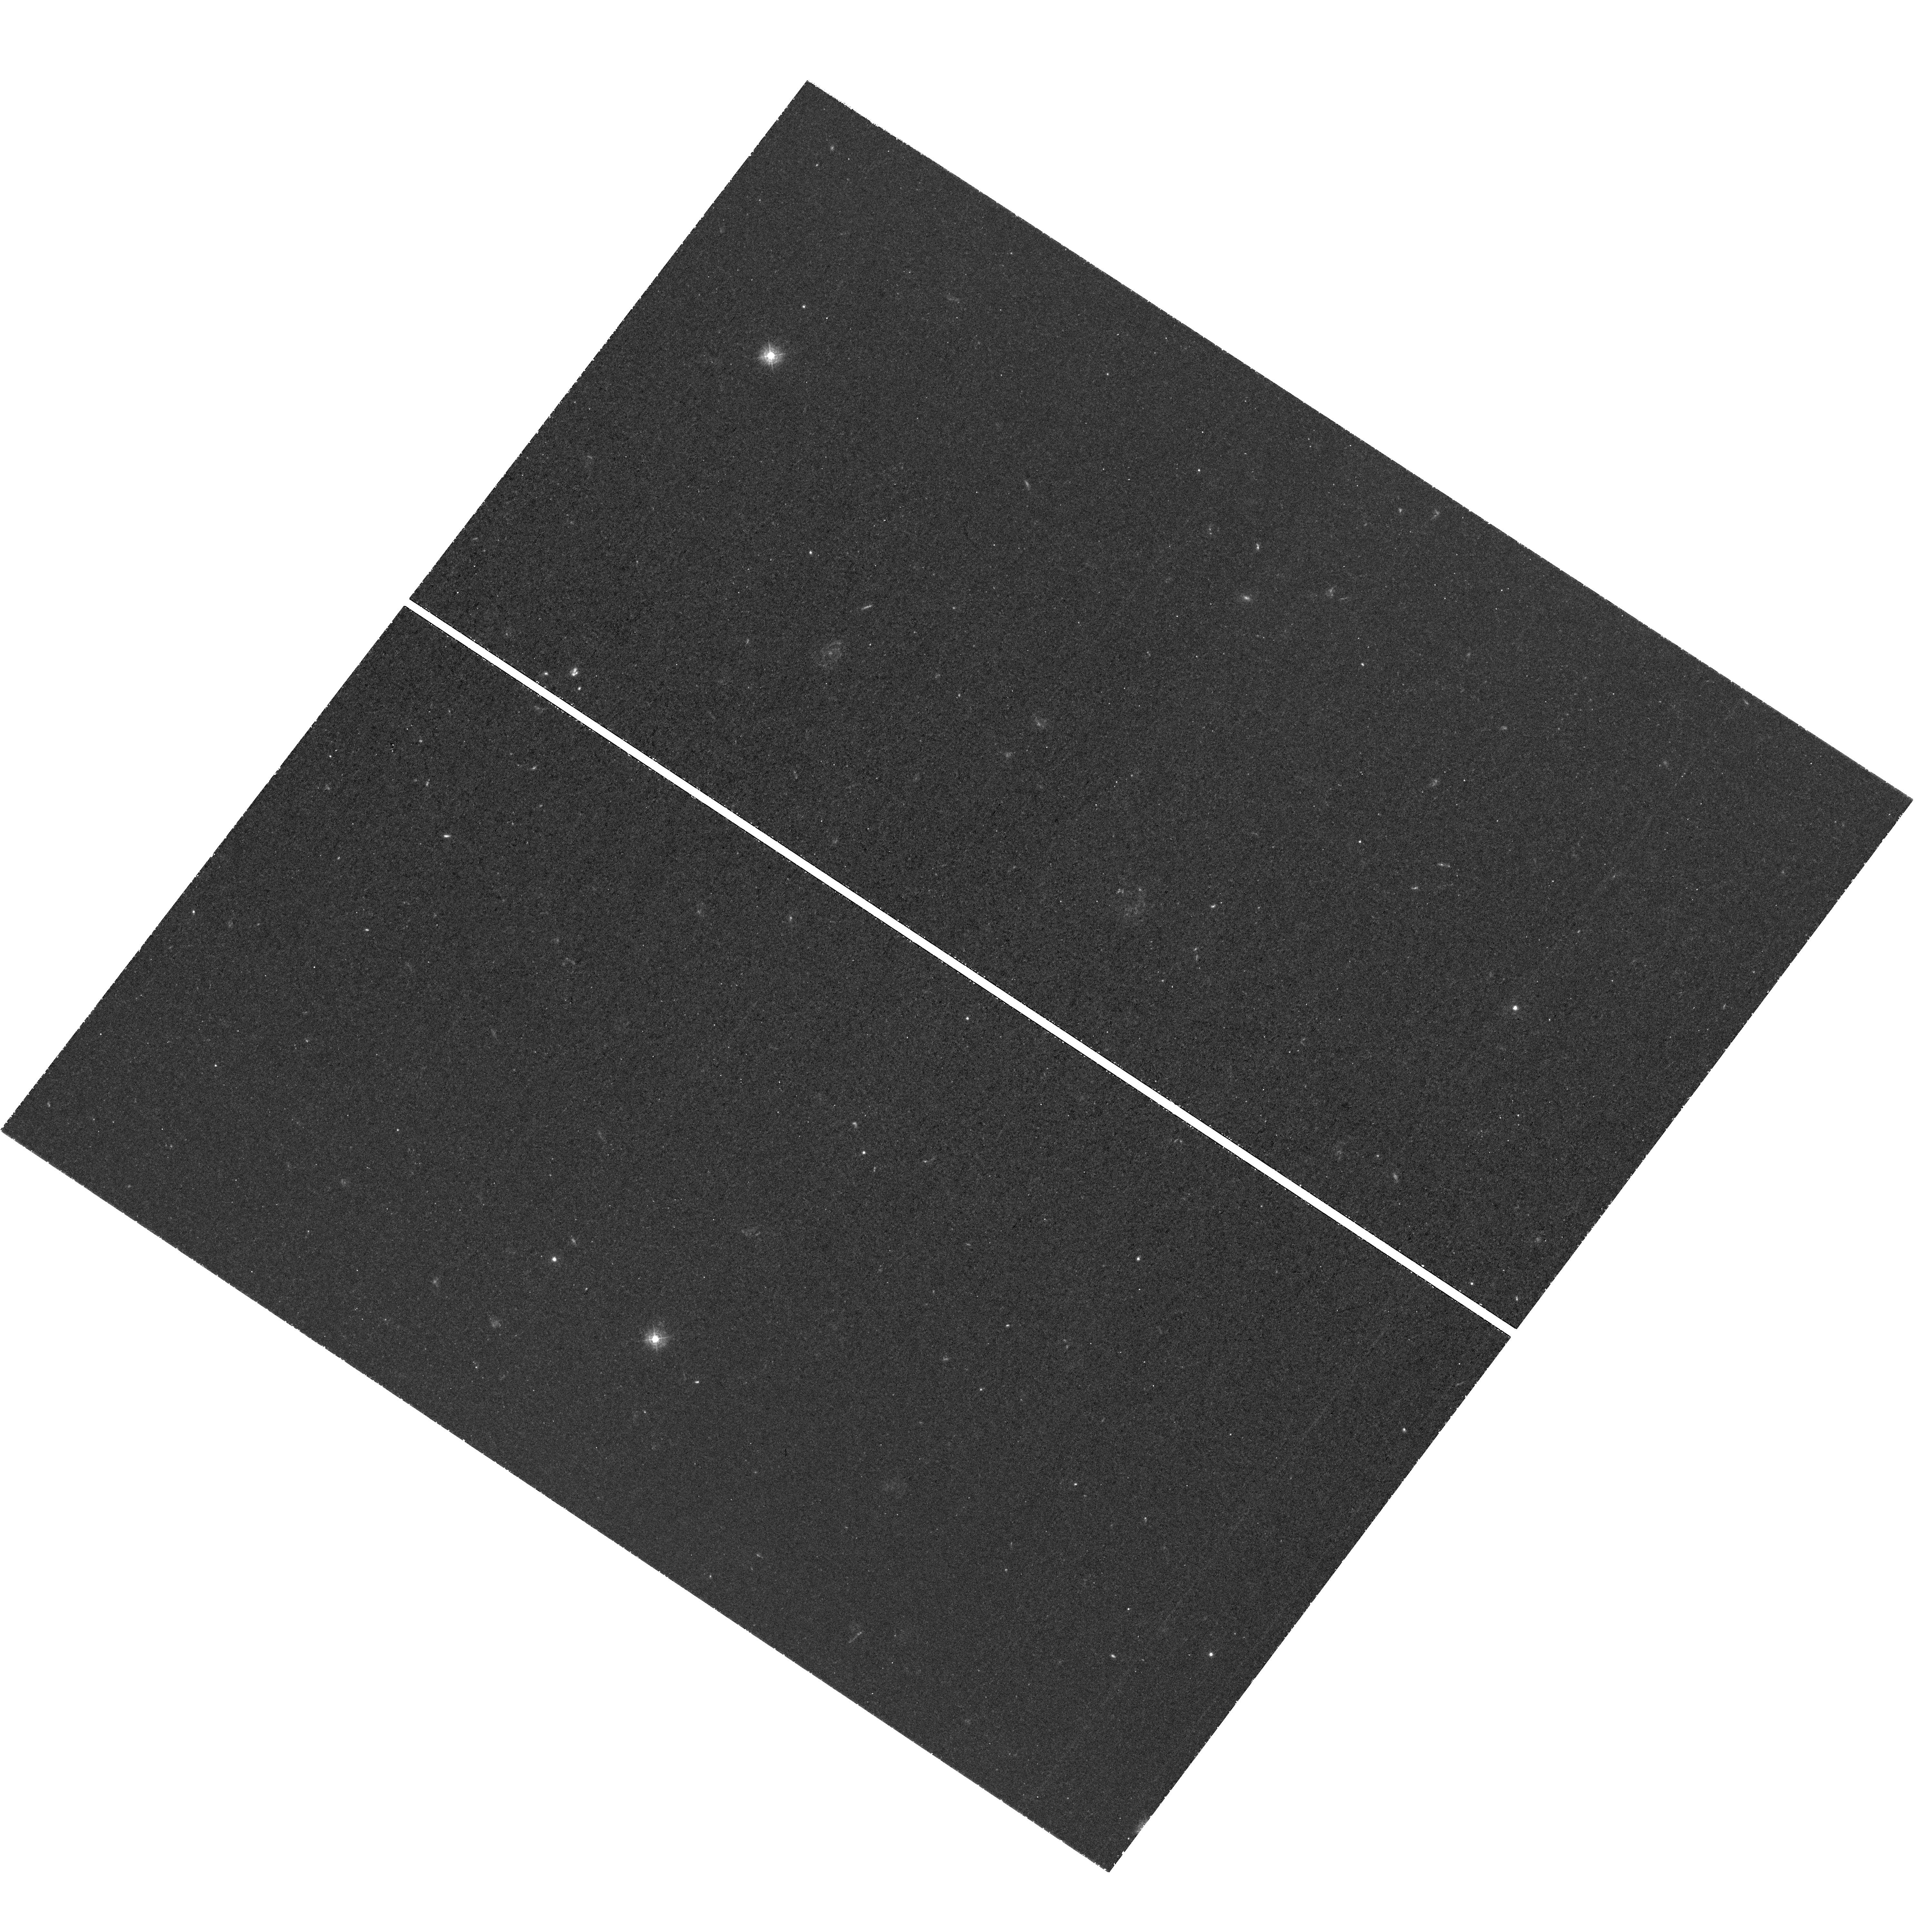
Target: SSA22.2.UVIS. Instrument: WFC3/UVIS. Filter: F336W. Exposure: 3.3 h. Observation ID: hst_14747_09_wfc3_uvis_f336w_id6y09

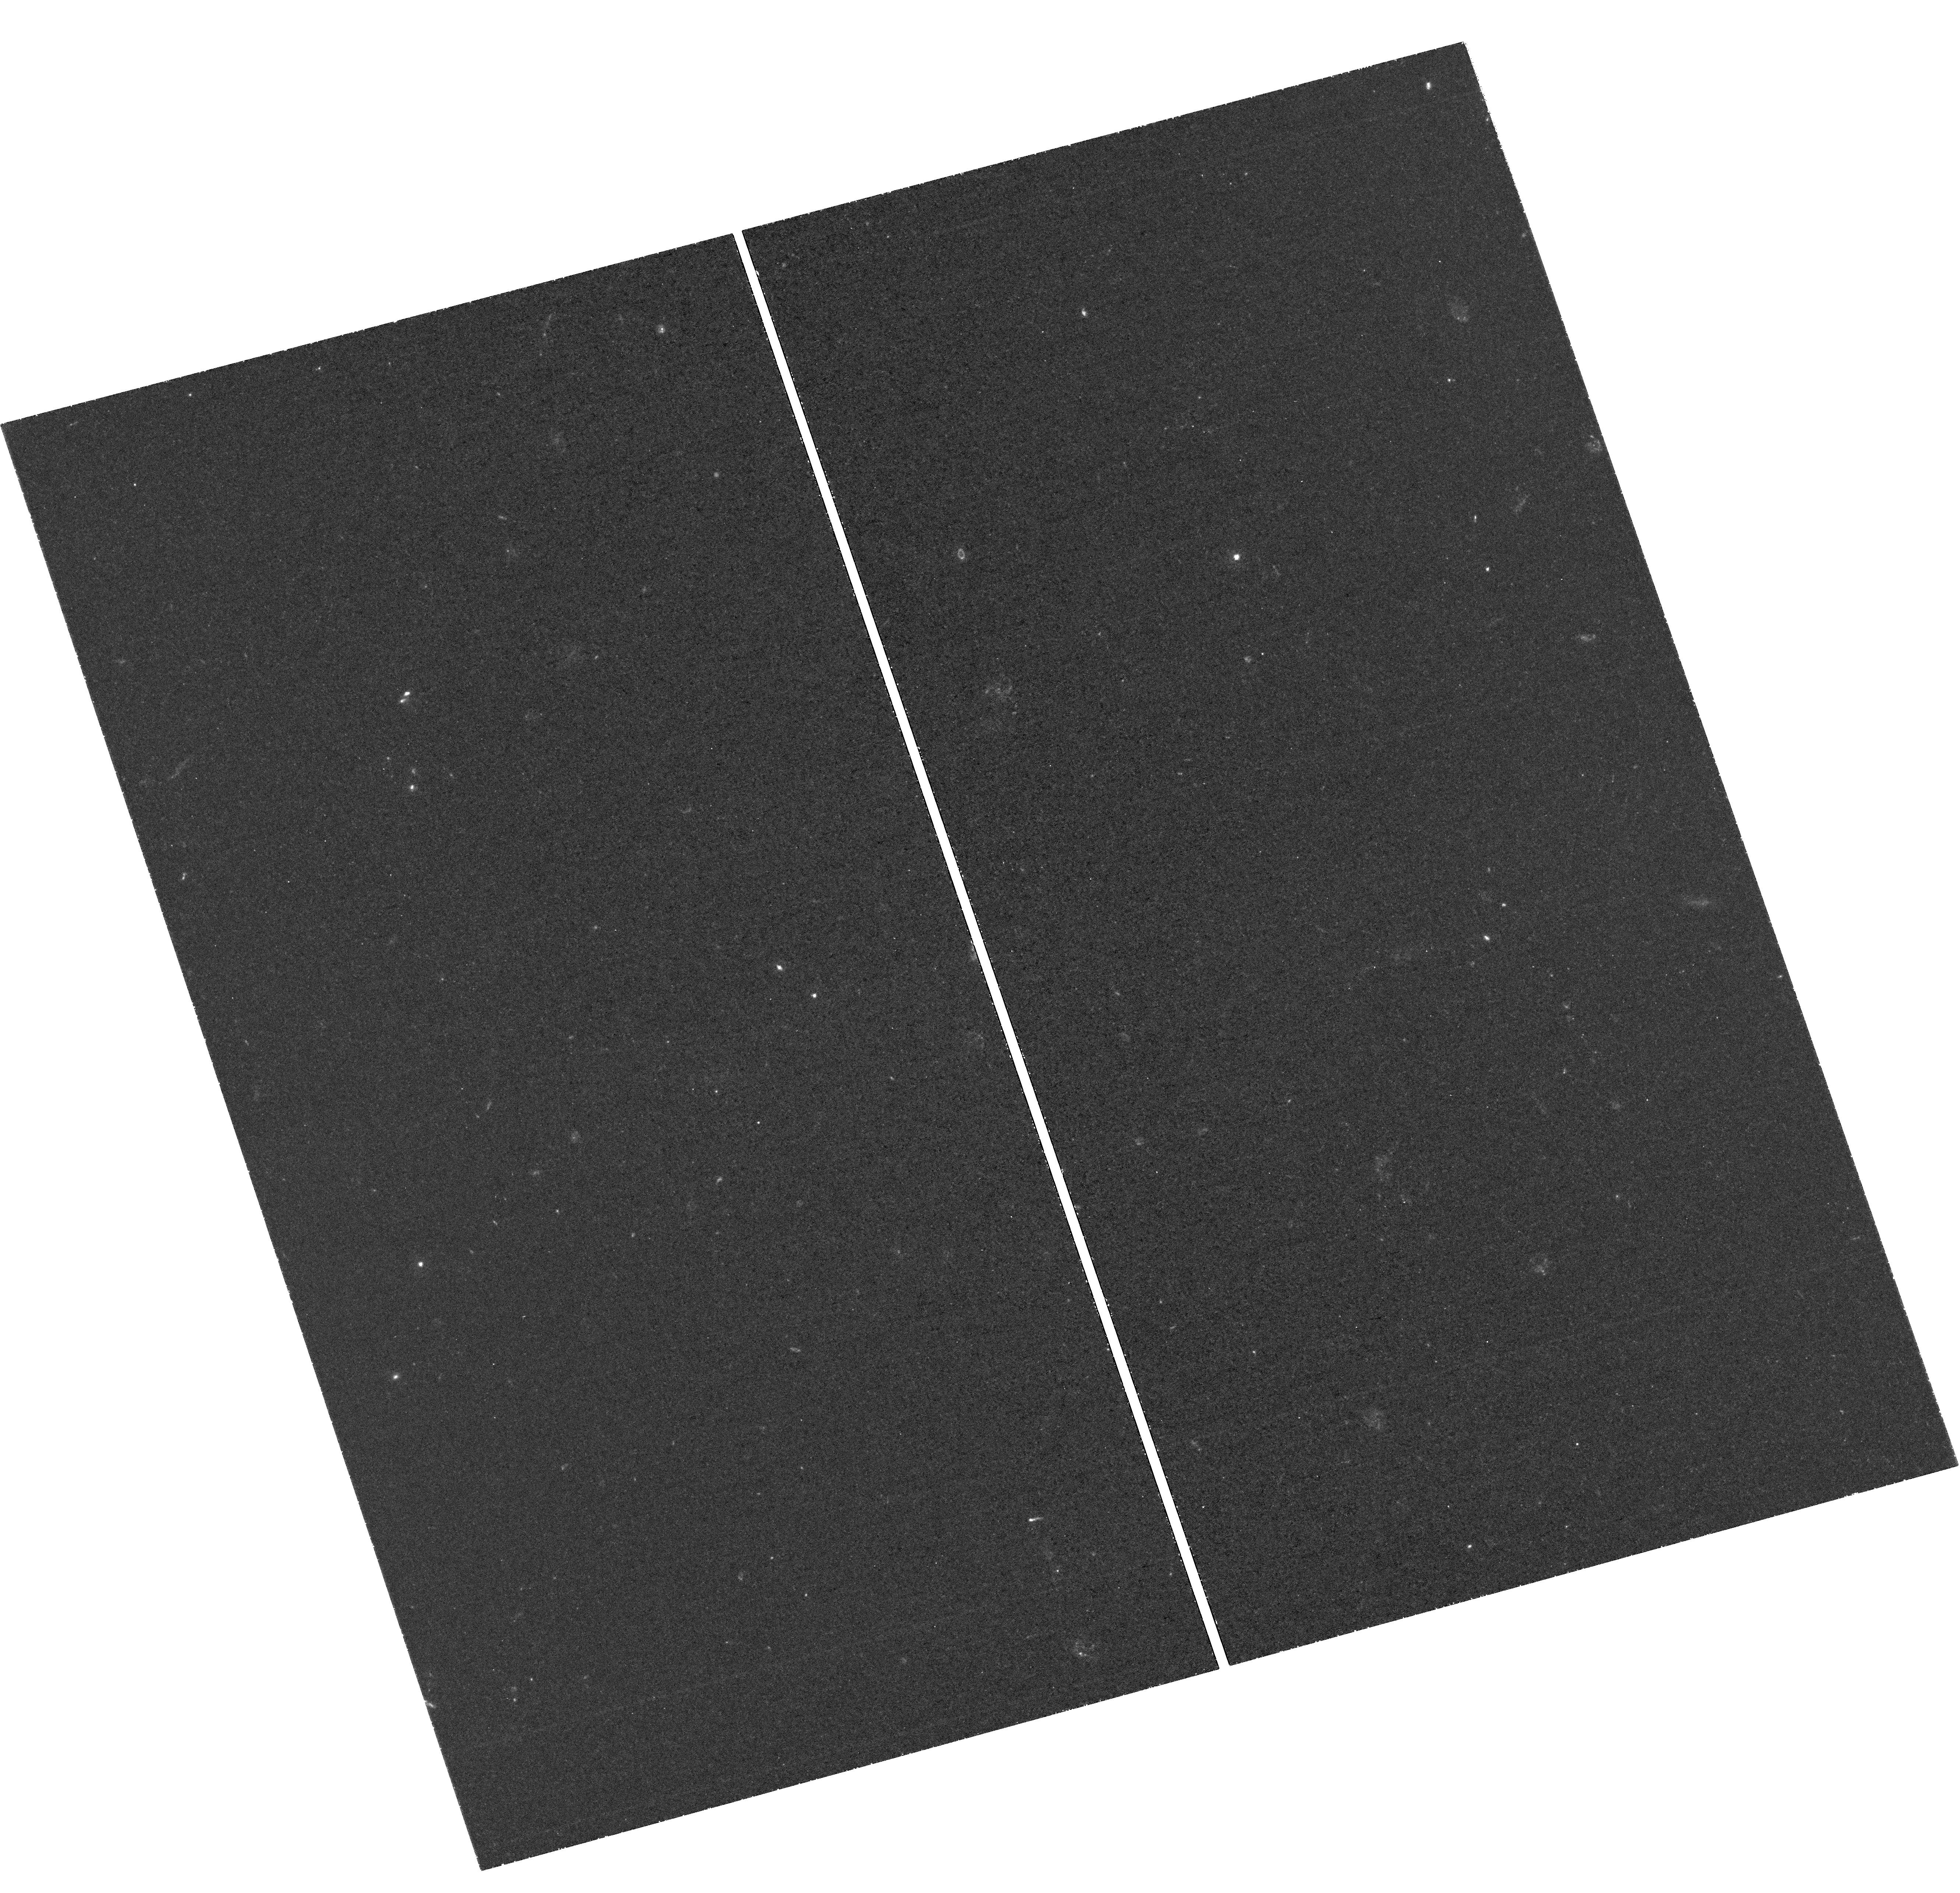
Target: SSA22.1.UVIS. Instrument: WFC3/UVIS. Filter: F336W. Exposure: 3.3 h. Observation ID: hst_14747_53_wfc3_uvis_f336w_id6y53

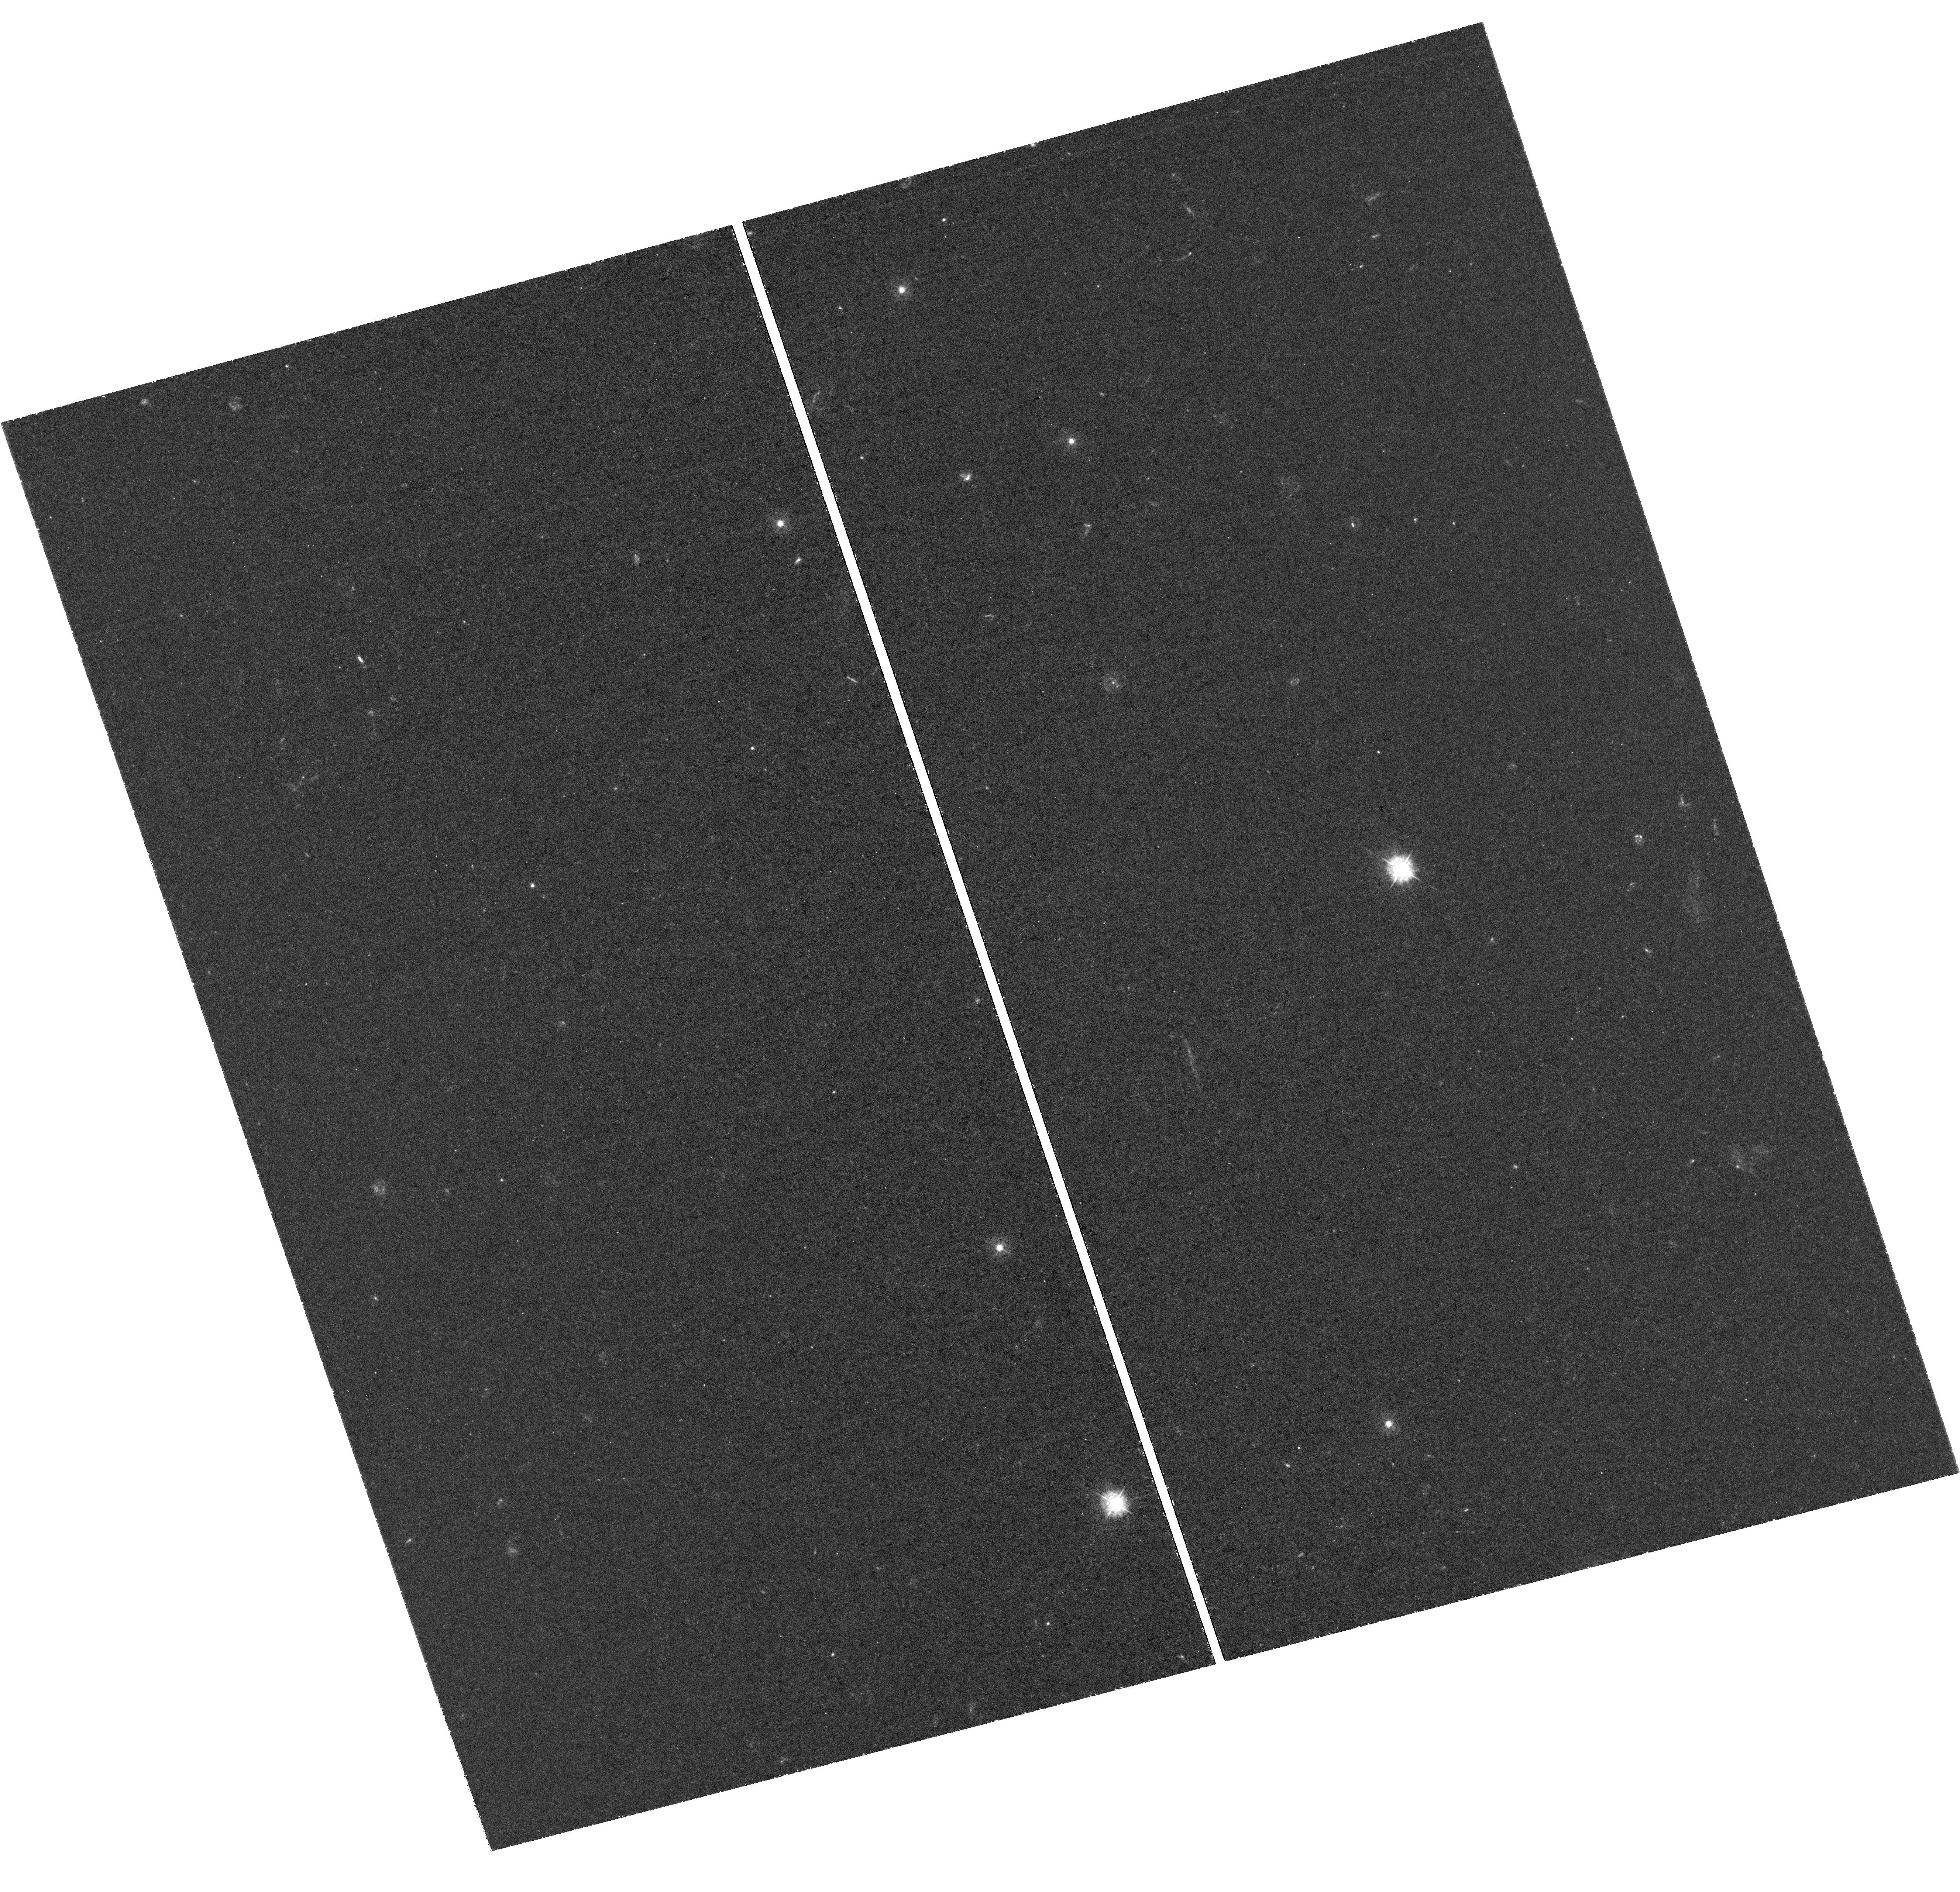
Target: SSA22.3.UVIS. Instrument: WFC3/UVIS. Filter: F336W. Exposure: 3.2 h. Observation ID: hst_14747_12_wfc3_uvis_f336w_id6y12

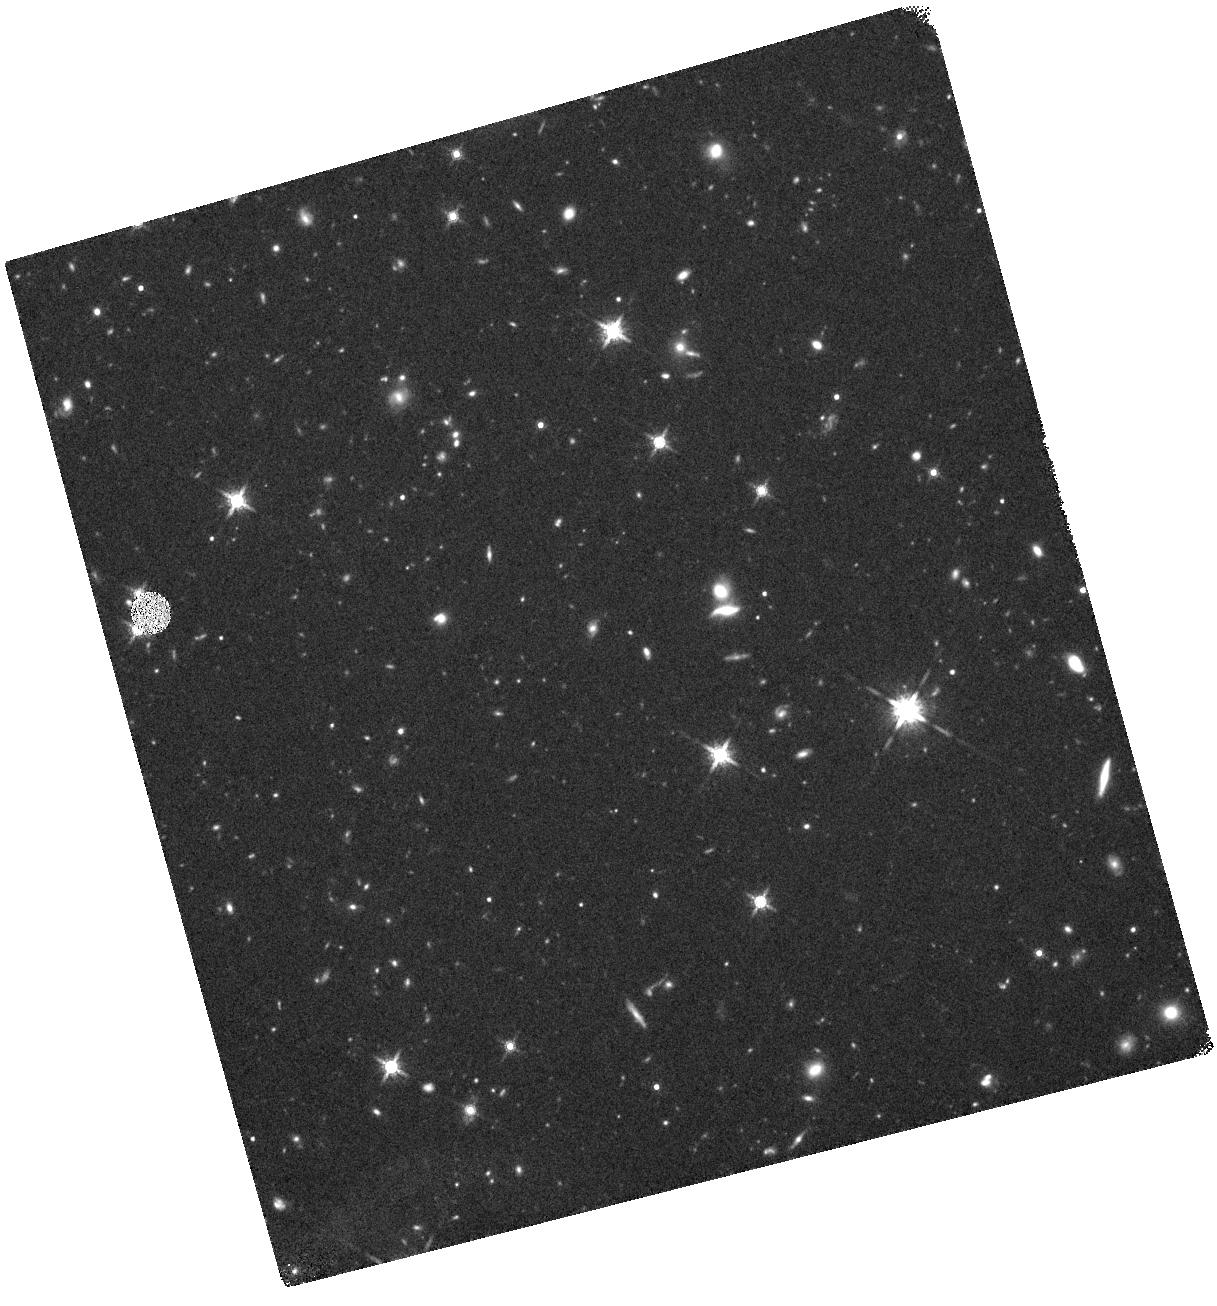
Target: SSA22.5.IR. Instrument: WFC3/IR. Filter: F160W. Exposure: 44 min. Observation ID: hst_14747_17_wfc3_ir_f160w_id6y17

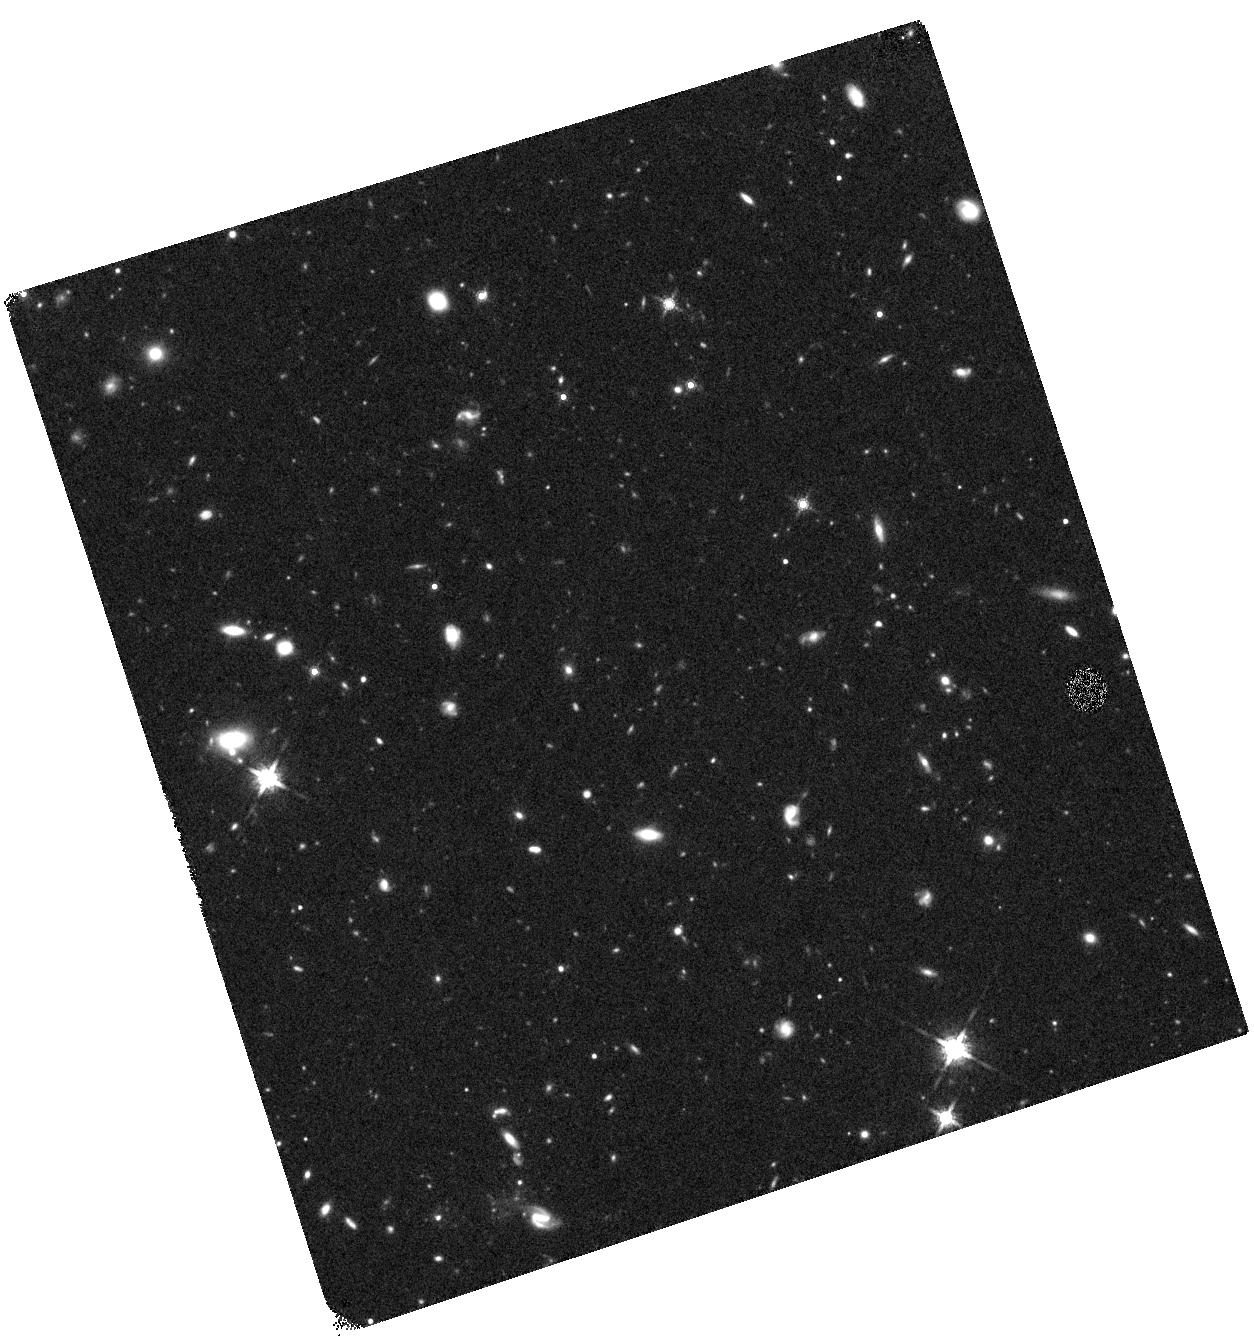
Target: SSA22.4.IR. Instrument: WFC3/IR. Filter: F160W. Exposure: 44 min. Observation ID: hst_14747_16_wfc3_ir_f160w_id6y16

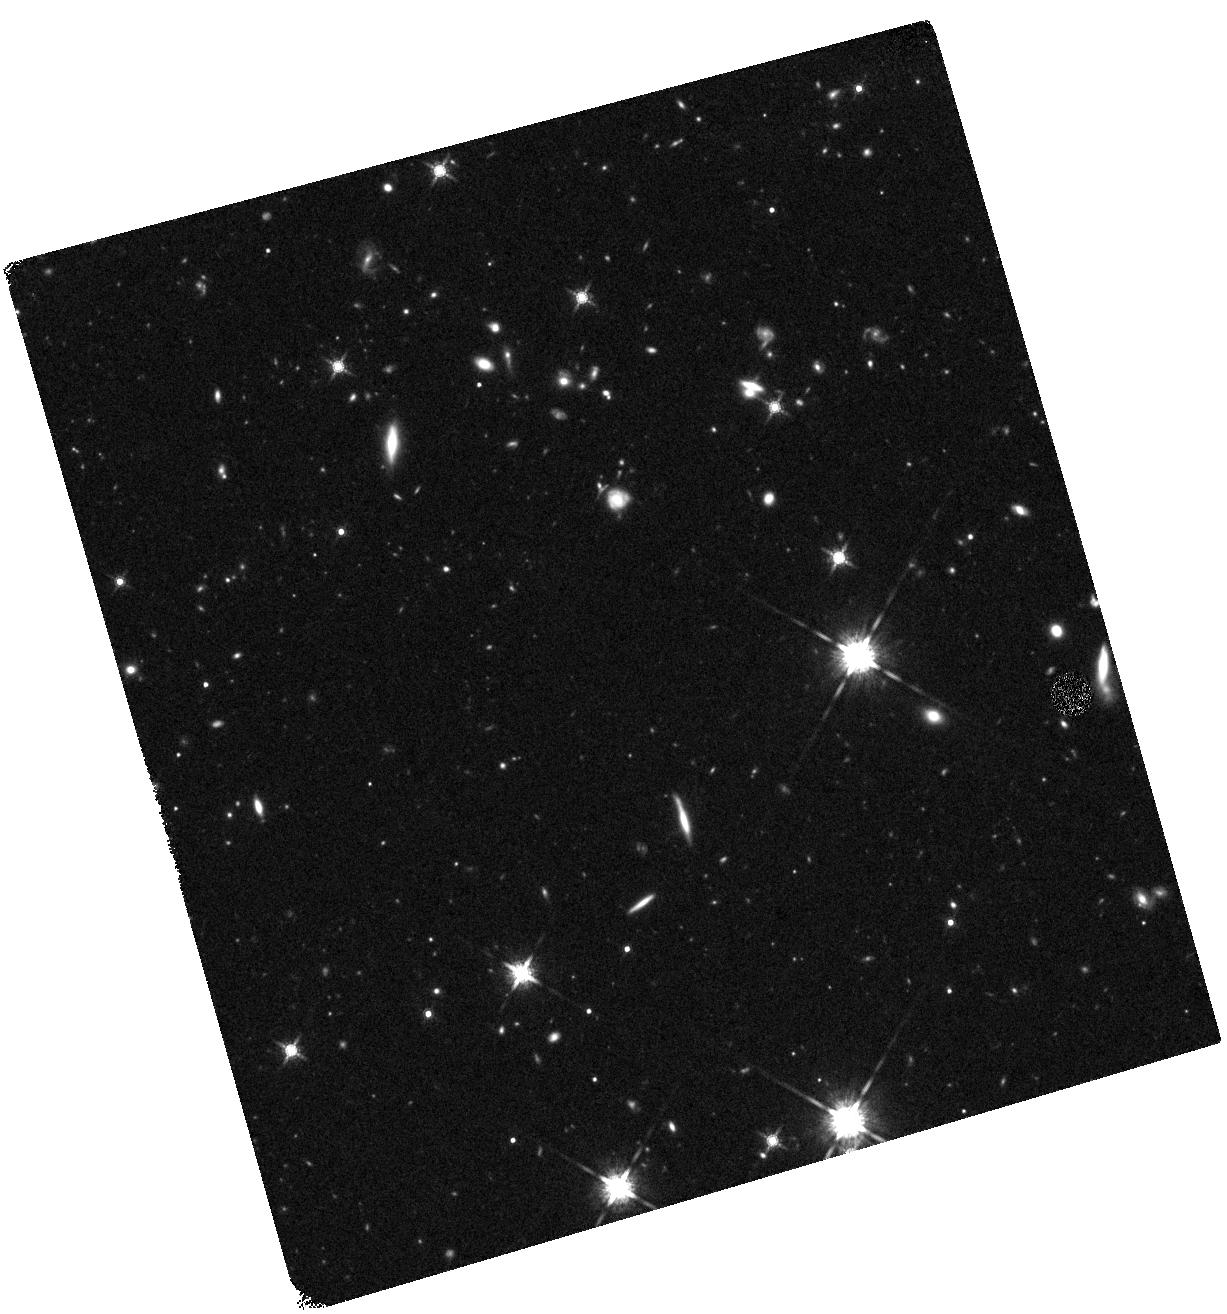
Target: SSA22.7.IR. Instrument: WFC3/IR. Filter: F160W. Exposure: 44 min. Observation ID: hst_14747_19_wfc3_ir_f160w_id6y19

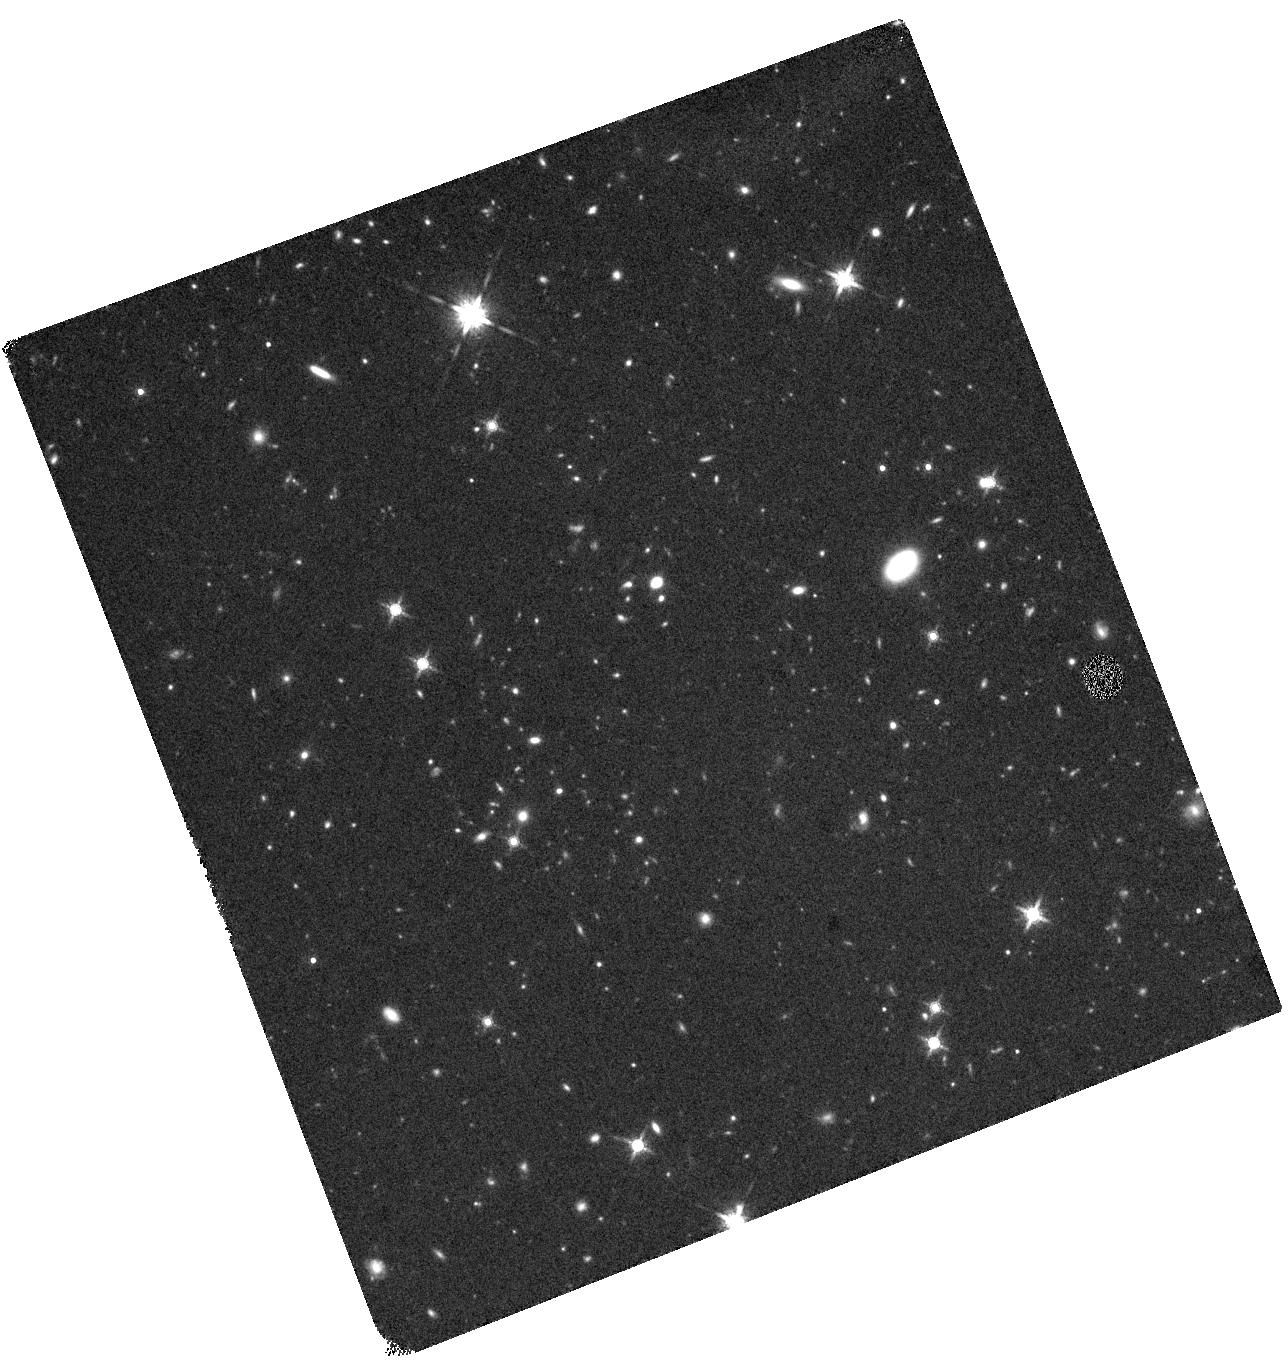
Target: SSA22.6.IR. Instrument: WFC3/IR. Filter: F160W. Exposure: 44 min. Observation ID: hst_14747_18_wfc3_ir_f160w_id6y18

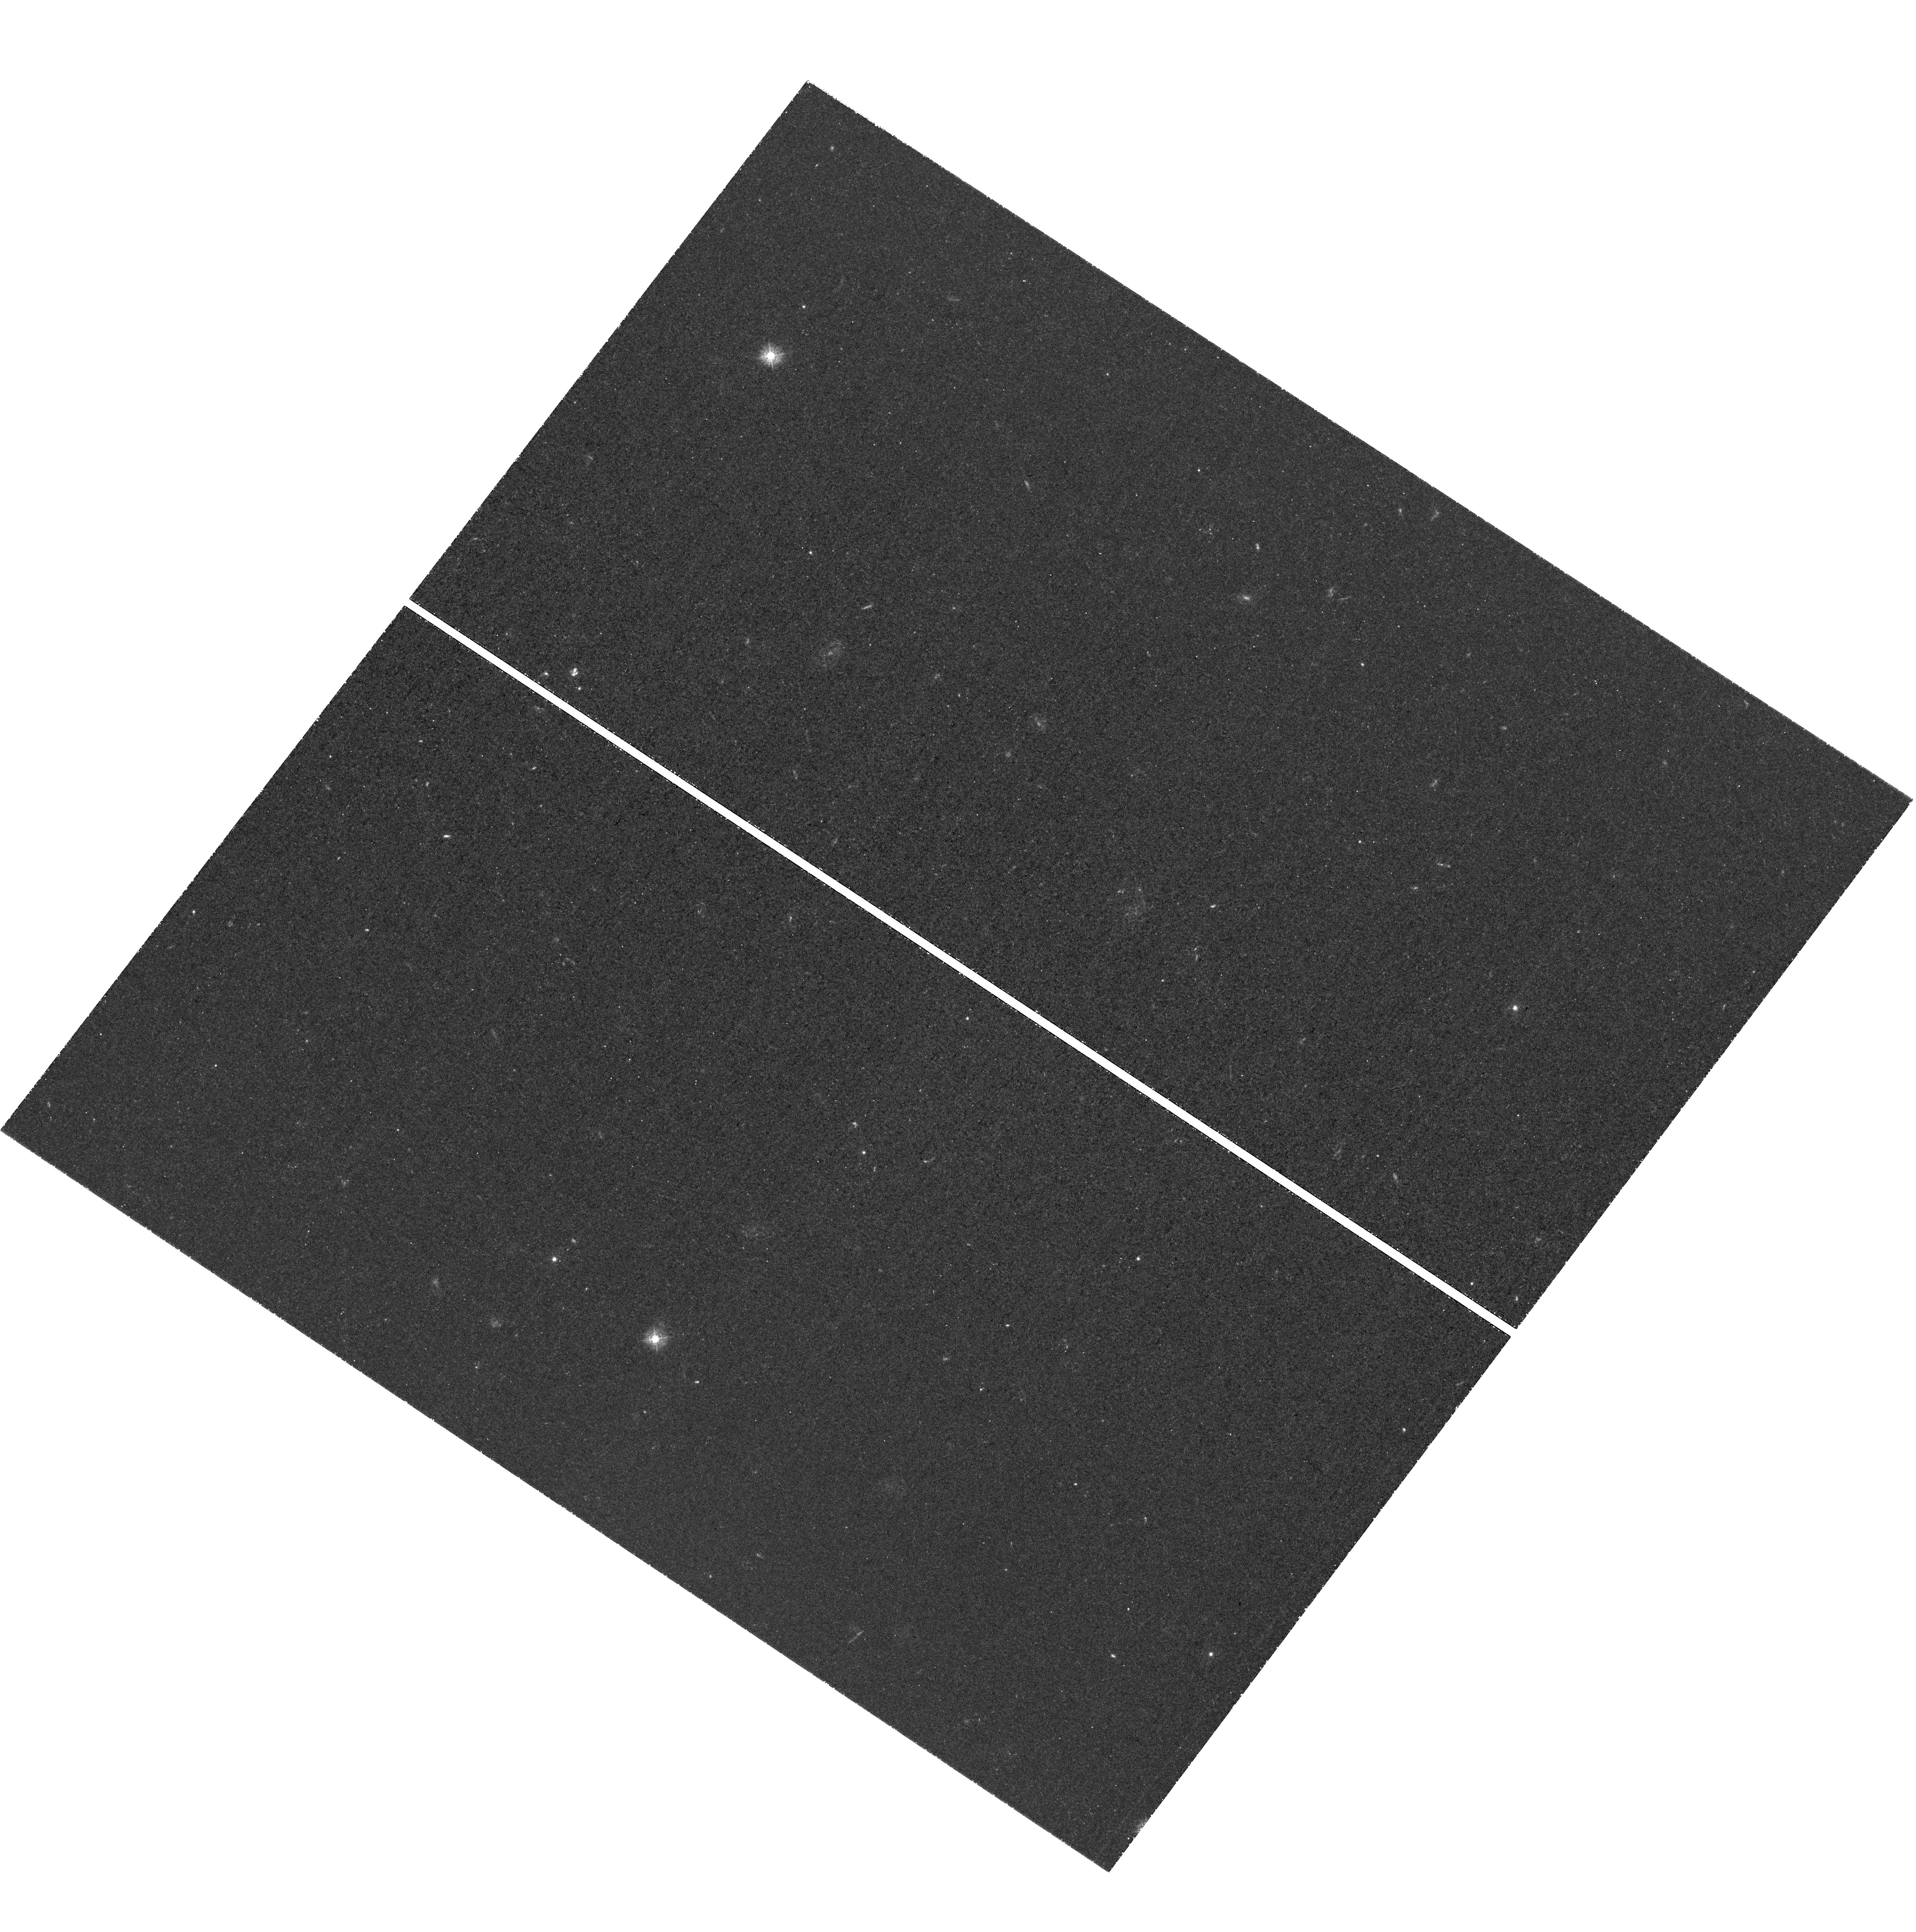
Target: SSA22.2.UVIS. Instrument: WFC3/UVIS. Filter: F336W. Exposure: 3.3 h. Observation ID: hst_14747_08_wfc3_uvis_f336w_id6y08

Lyman Continuum Escape Survey (LACES): Detecting Ionizing Radiation from z~3 LAEs with Powerful Optical Lines (PI: Robertson, Brant)

Cosmic reionization represents the first epoch when galaxies affect the bulk properties of the universe. Extensive programs with HST have established that galaxy populations at redshifts z>6 are likely abundant and luminous enough to reionize the IGM during the first billion years after the Big Bang. The critical remaining issue is to constrain separately the production rate of Lyman continuum (LyC) photons per unit UV luminosity and the fraction f_esc that escape to reionize the IGM. HST has the unique capability to measure LyC directly from systems as distant as z~3 via WFC/UVIS F336W, but this critical capability will not be possible with JWST and is required to quantify the importance of future reionization epoch galaxies it discovers. The measurement of LyC with HST at z<3 from broadly selected LBGs and LAEs thus far has provided f_esc~0.01-0.1, likely too low to allow for galaxies to trigger reionization by z~6 if f_esc does not increase with redshift. Key to this challenging measurement of f_esc is the target-selection. We therefore propose the Lyman Continuum Escape Survey (LACES), designed to measure f_esc for z~3 Lyman Alpha Emitters in the SSA22 field whose strong [OIII]/[OII] indicates vigorous LyC production. We can use the constraints on f_esc from HST and the measured [OIII]/[OII] ratios from ground-based IR spectroscopy to break the degeneracy between the f_esc and the production rate of ionizing photons. These observations, performed at the highest redshift where f_esc is directly measurable, then set the stage for using JWST in just a few years time to evaluate the role of galaxies in reionization by measuring their OIII emission at z>7.